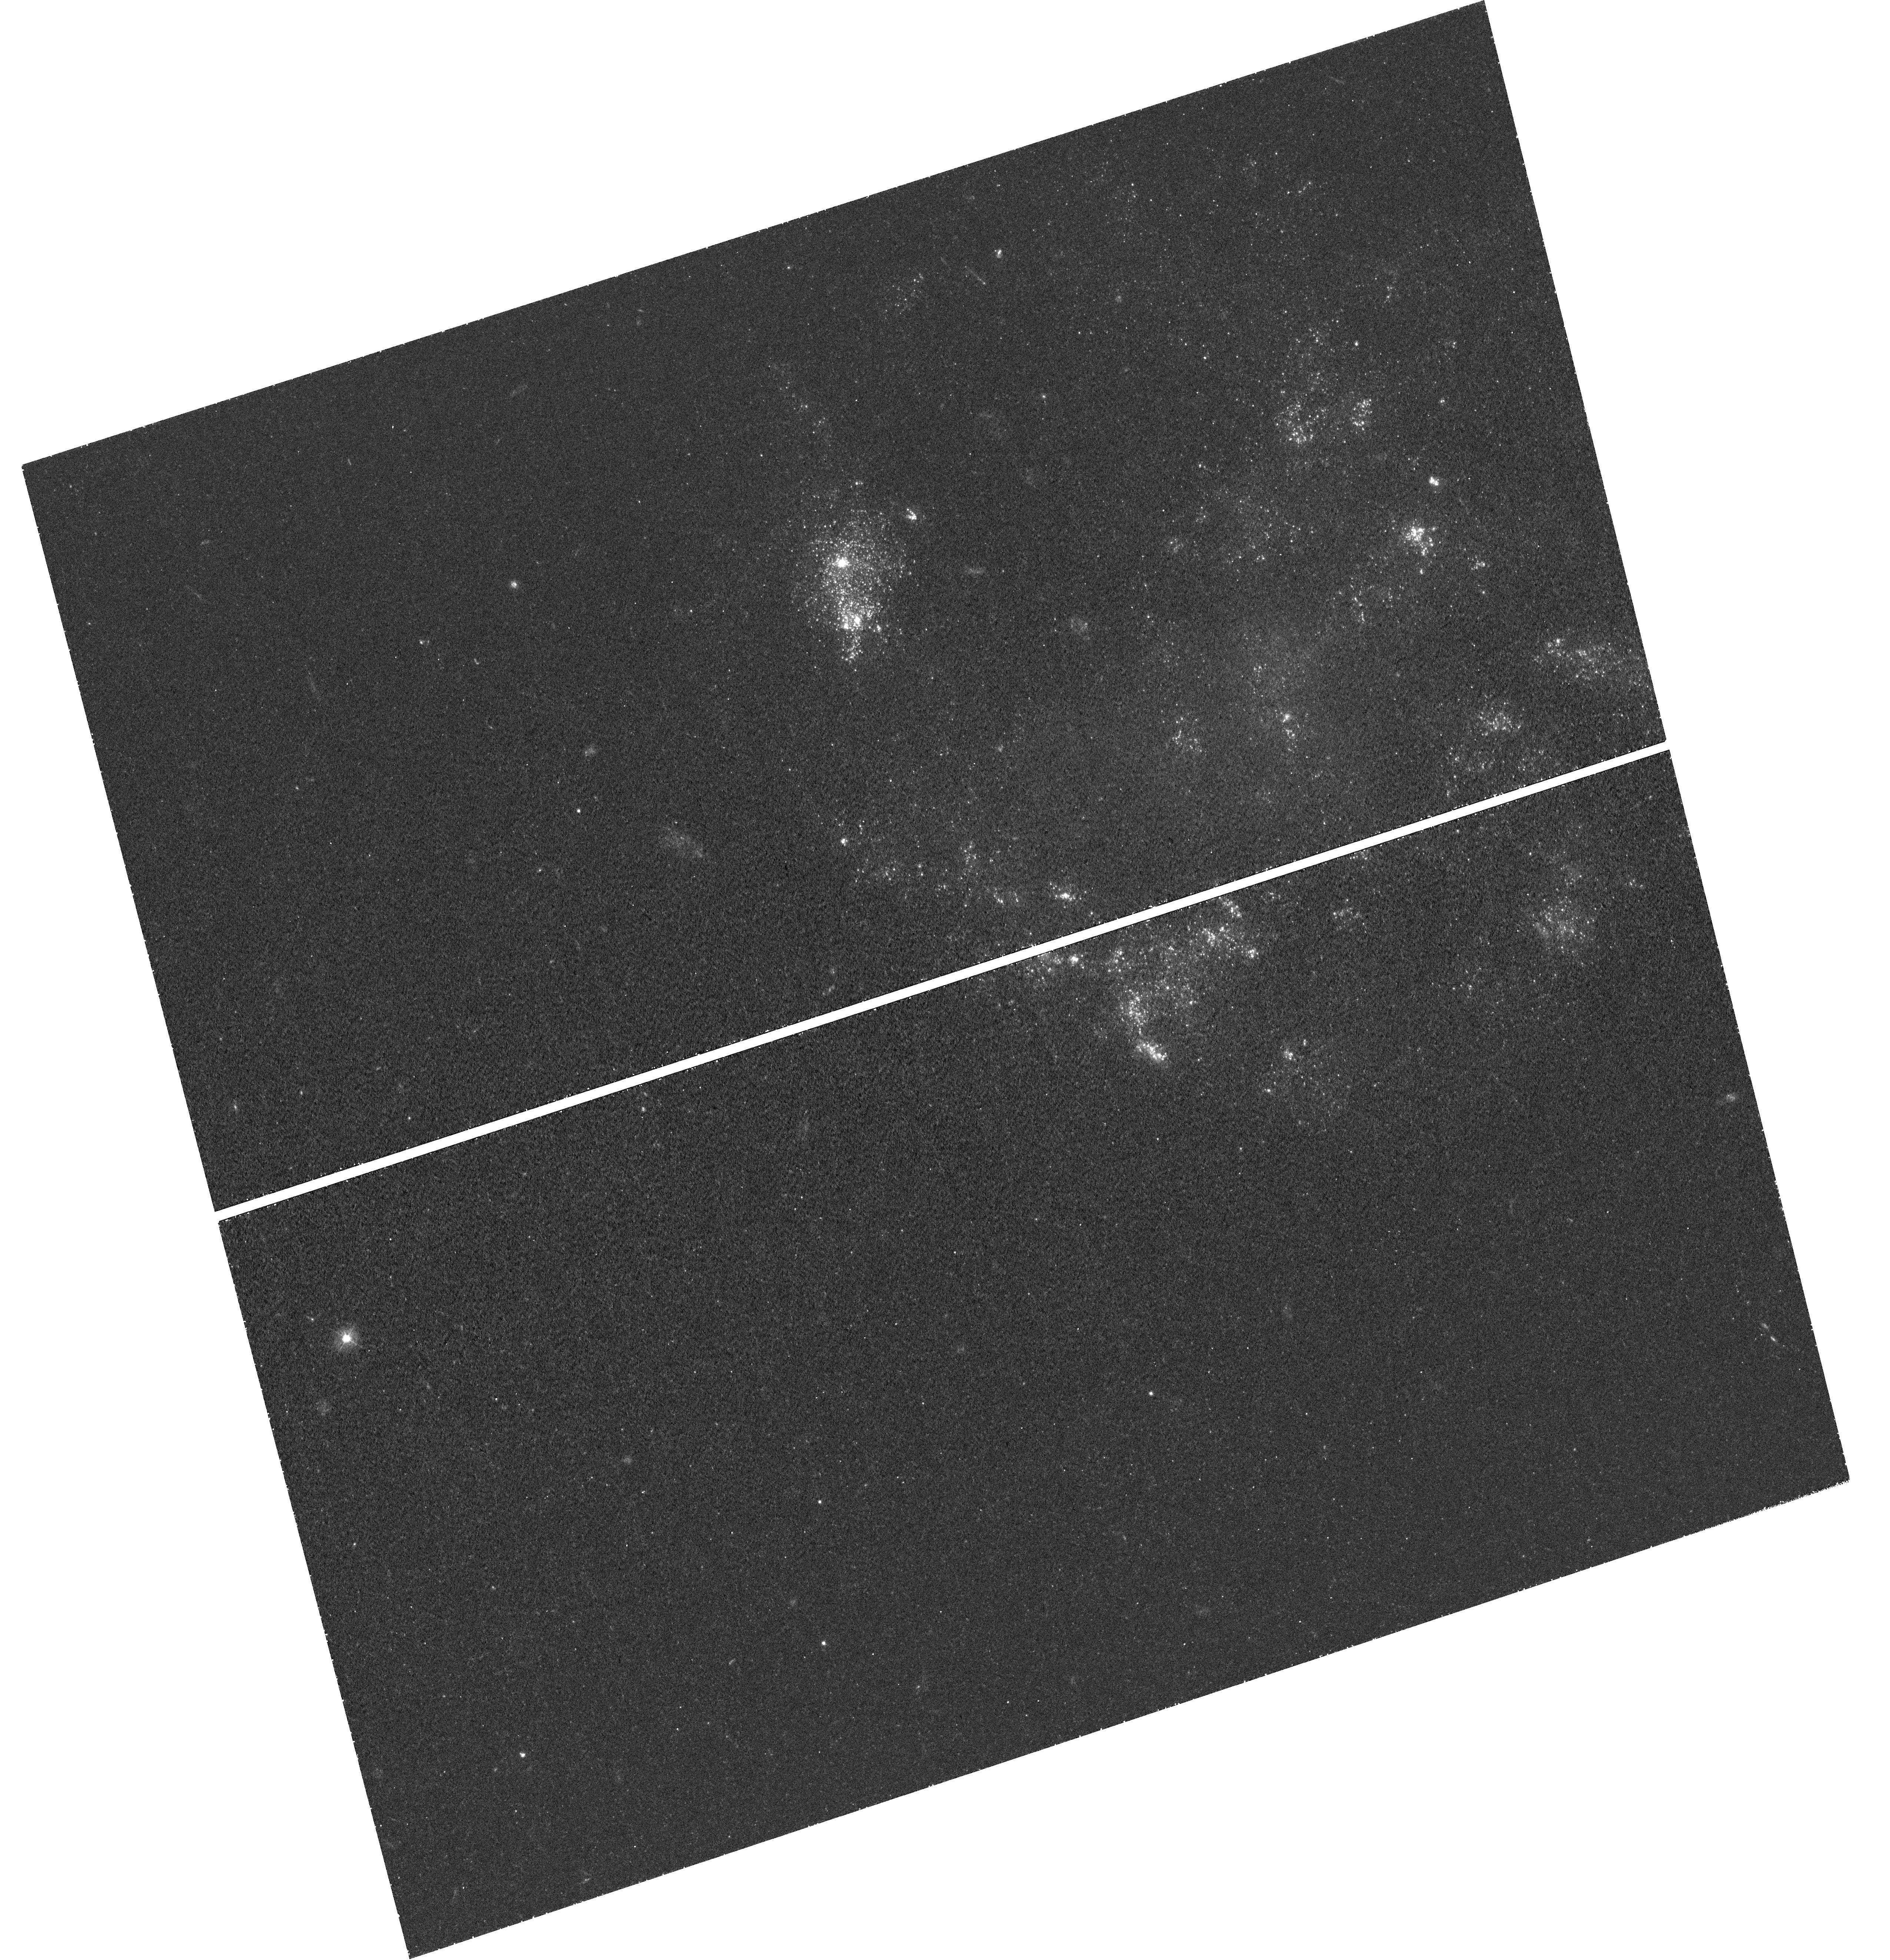
Target: SN-2008JB. Instrument: WFC3/UVIS. Filter: F336W. Exposure: 1.1 h. Observation ID: hst_12993_01_wfc3_uvis_f336w_ic0301

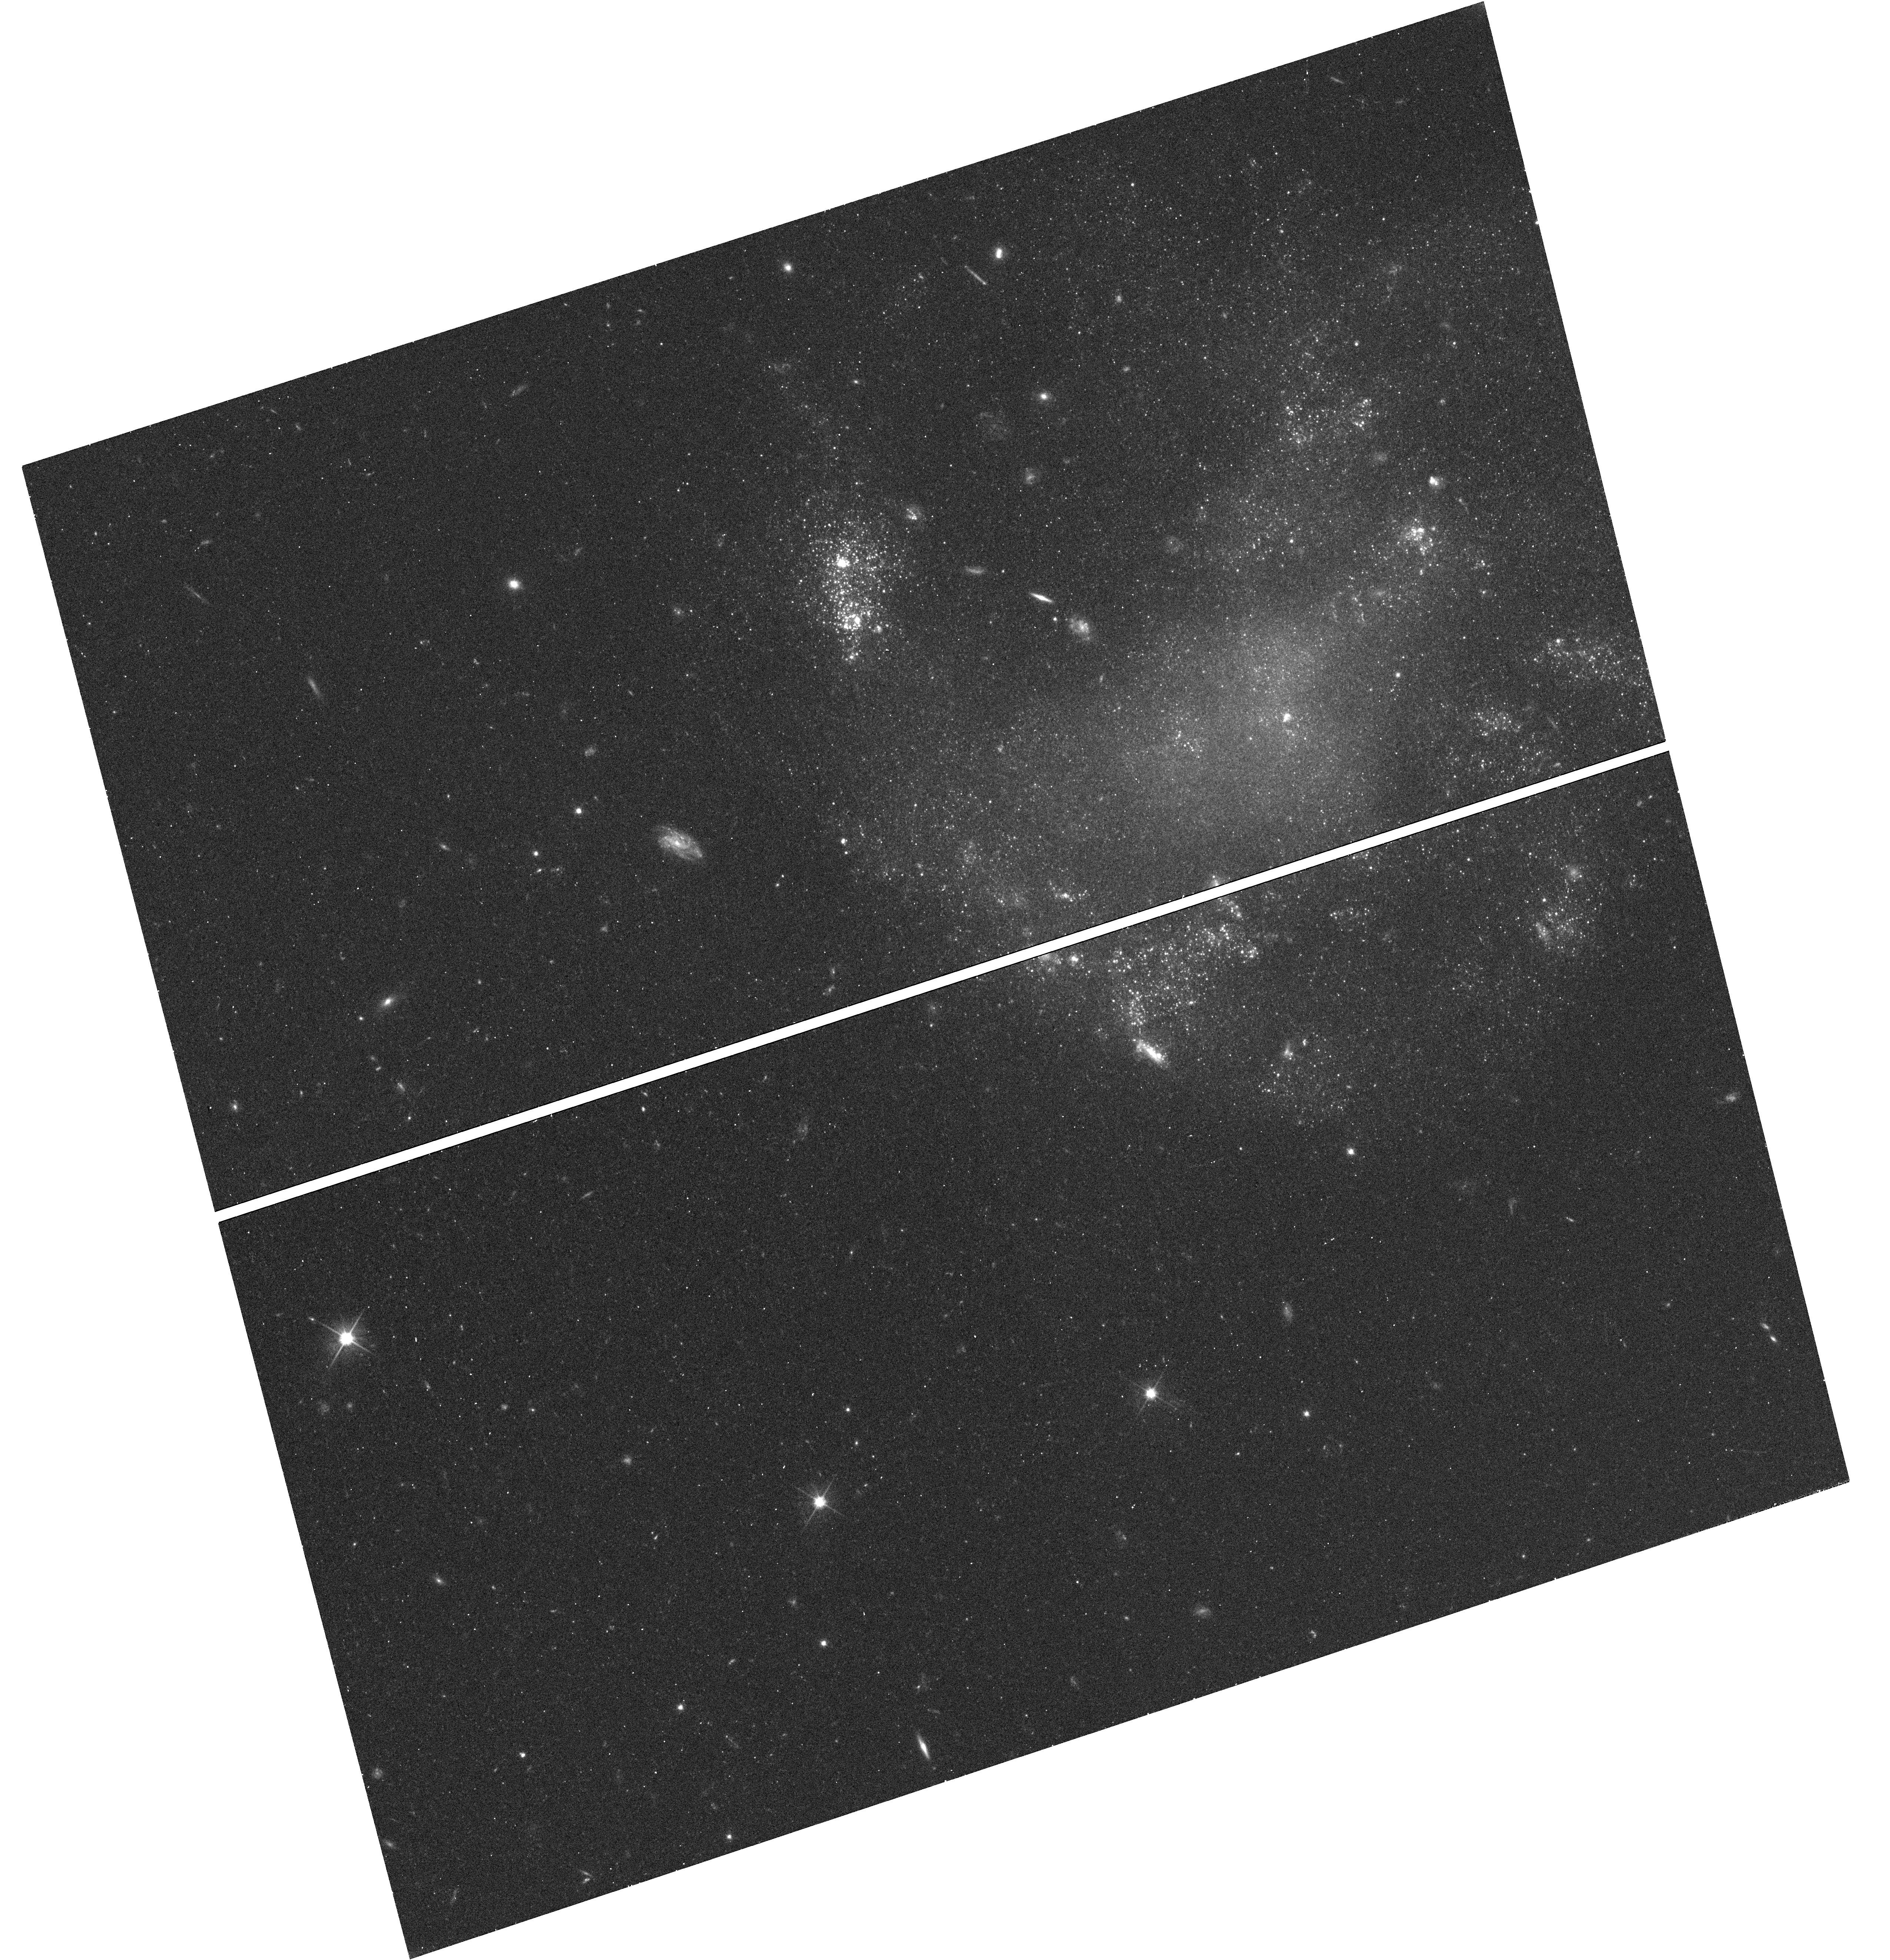
Target: SN-2008JB. Instrument: WFC3/UVIS. Filter: F606W. Exposure: 18 min. Observation ID: hst_12993_01_wfc3_uvis_f606w_ic0301

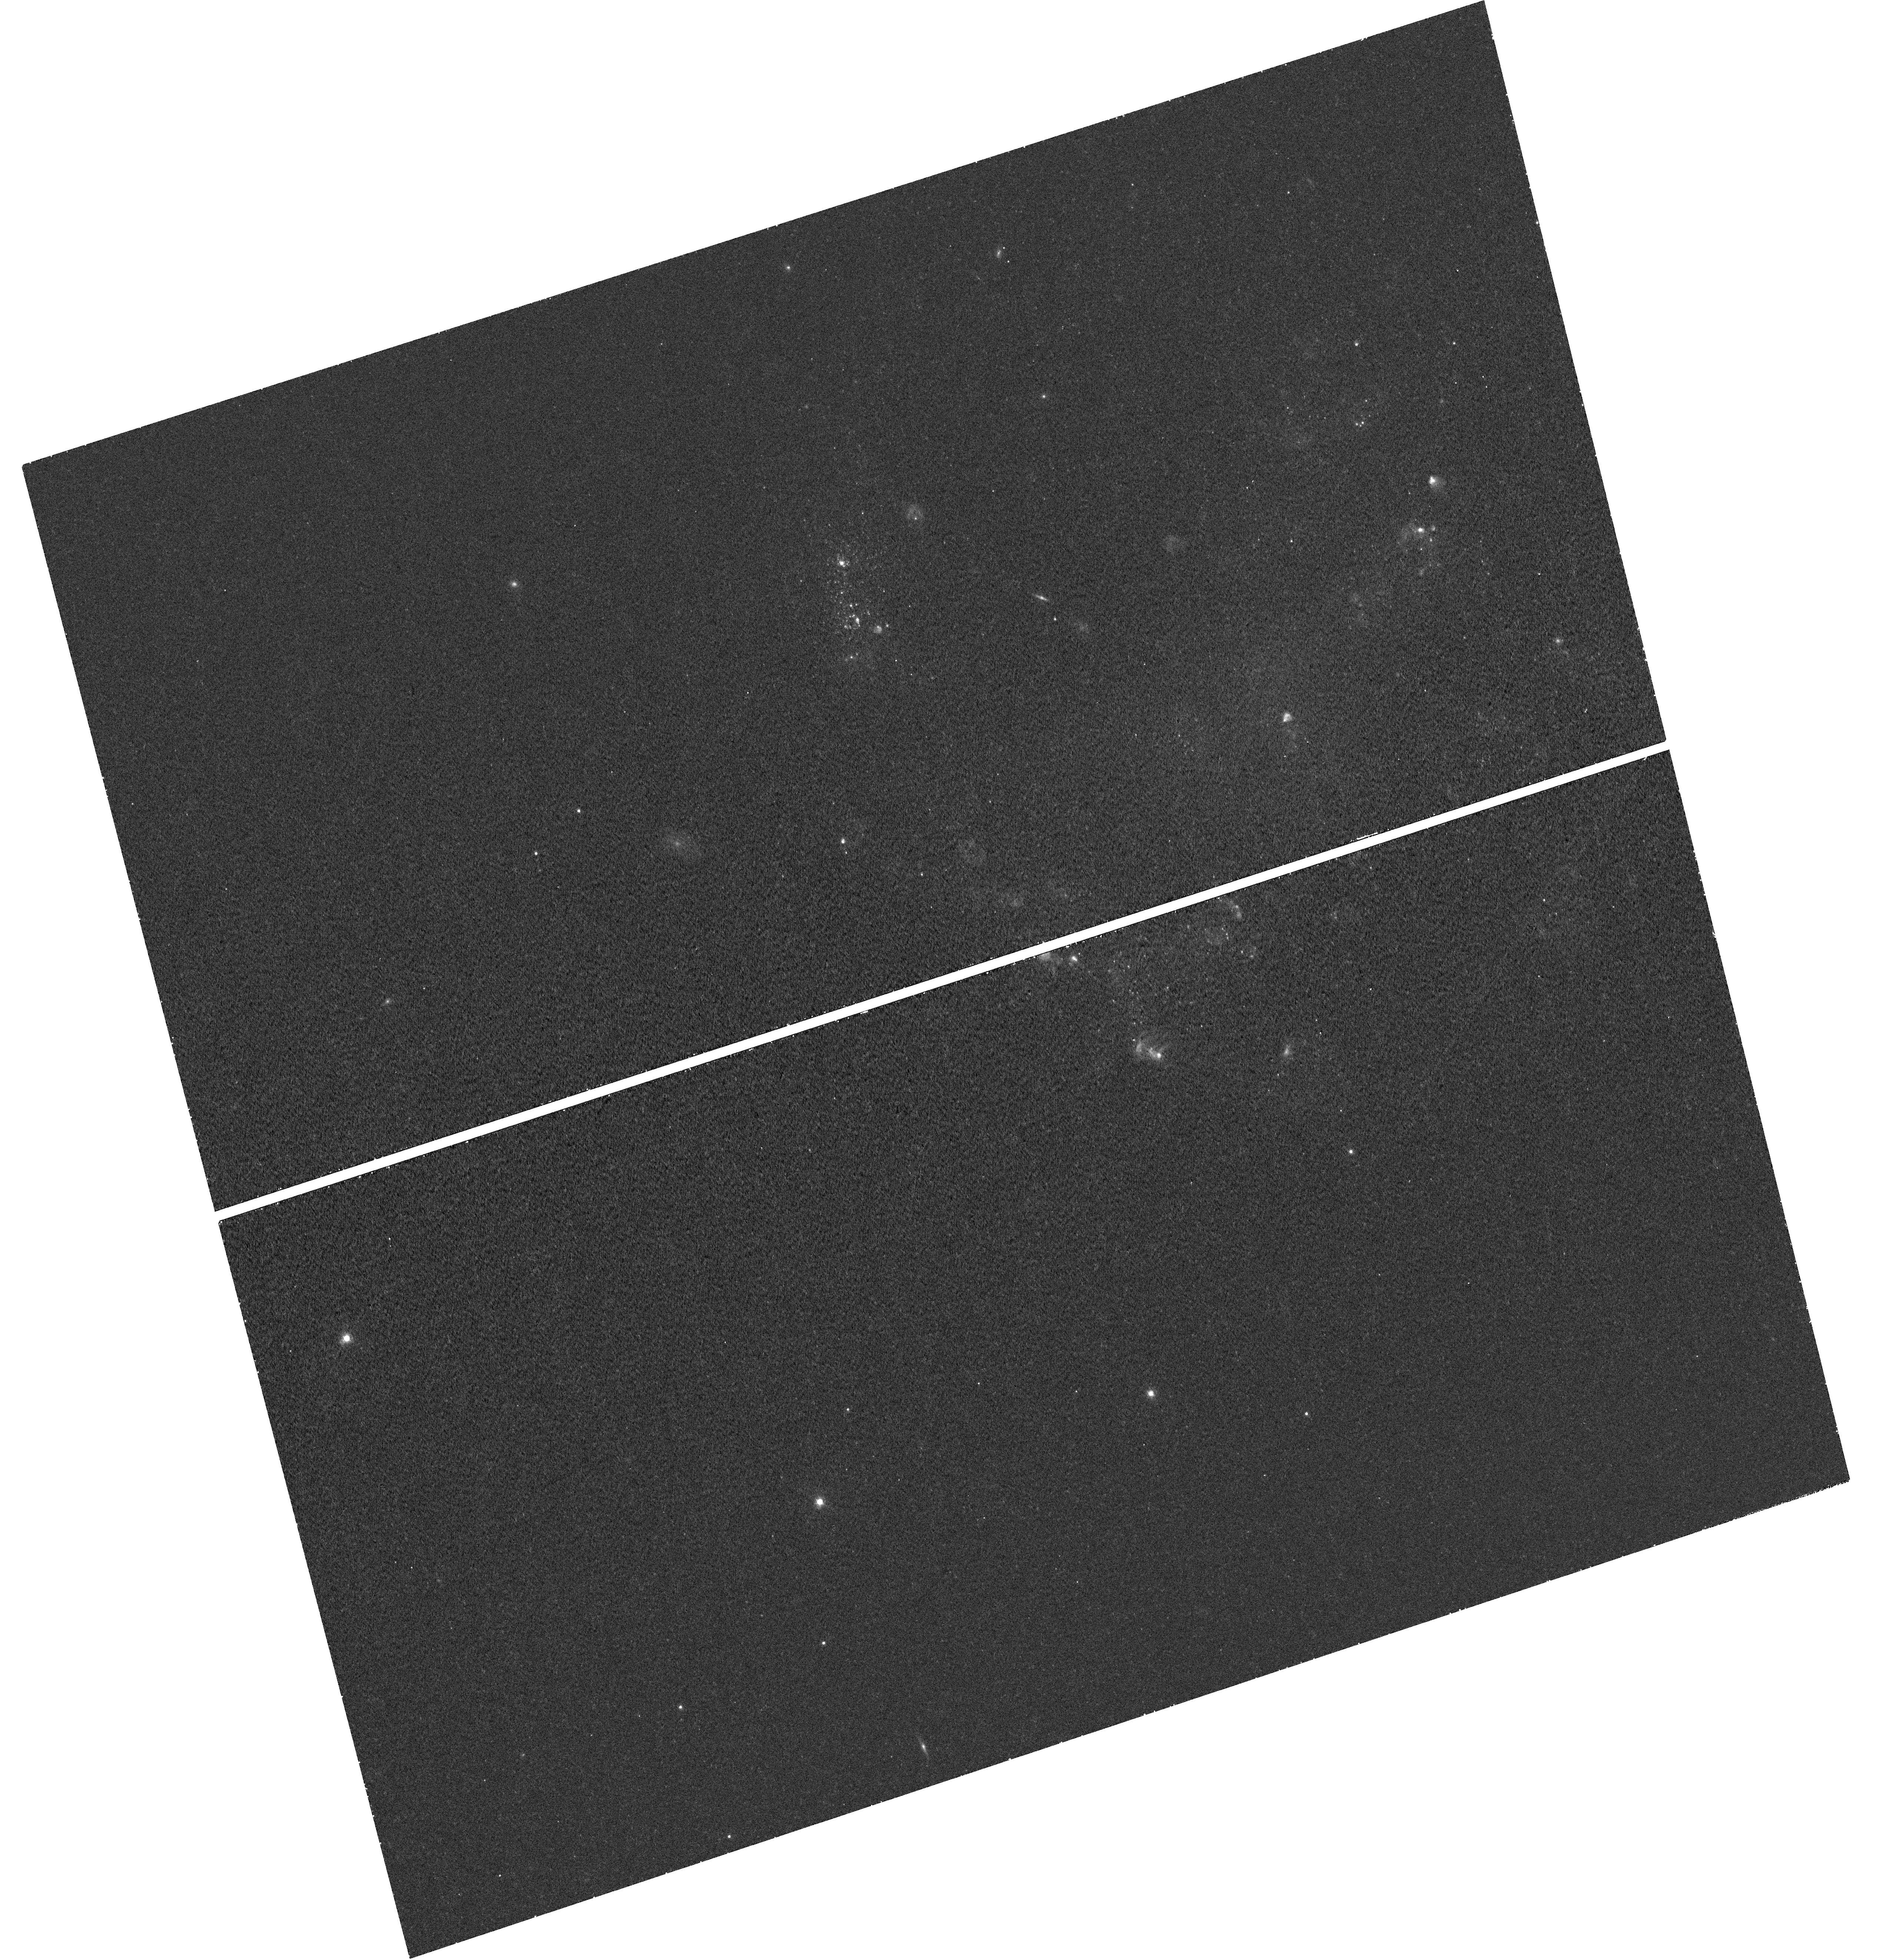
Target: SN-2008JB. Instrument: WFC3/UVIS. Filter: F657N. Exposure: 42 min. Observation ID: hst_12993_01_wfc3_uvis_f657n_ic0301

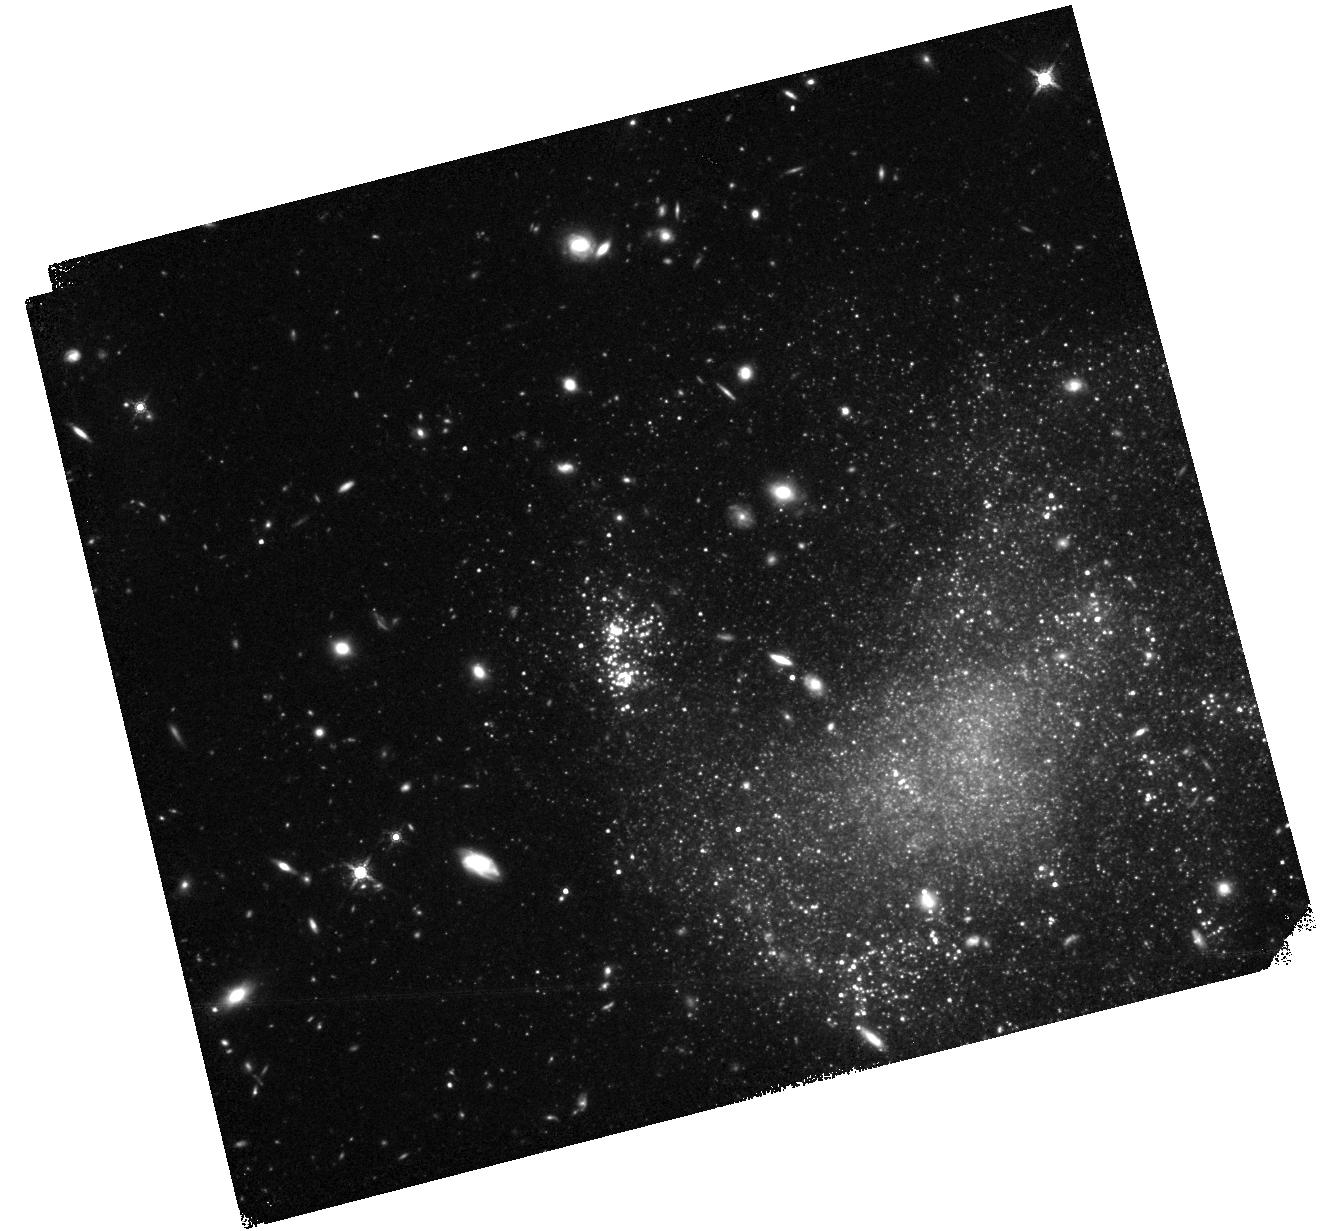
Target: SN-2008JB. Instrument: WFC3/IR. Filter: F160W. Exposure: 1.4 h. Observation ID: hst_12993_01_wfc3_ir_f160w_ic0301

The Stellar Environment of SN 2008jb: Resolving the Nature of the Progenitor (PI: Prieto, Jose Luis)

Type IIP supernovae, the most common kind of core-collapse supernova (ccSN) explosions, have been associated with the deaths of red-supergiant stars with main sequence masses M = 8-15 Msun, through the direct detection of several progenitors using HST. These studies have also shown a dearth of high-mass (40 > M > 15 Msun) SN progenitor stars when compared to local populations of supergiants. However, the sample of nearby ccSNe (< 20 Mpc) used for progenitor studies is highly biased to large spiral galaxies, limiting the range of physical properties (like metallicity) that affect stellar evolution. We propose to obtain deep multi-color images with WFC3 of the birthplace of SN 2008jb to study its resolved stellar environment and constrain the age and mass of its progenitor. This ccSN was discovered by a galaxy-unbiased survey in a low-metallicity, Magellanic-type dwarf irregular galaxy at 10 Mpc. The photometric light curve properties of the event were consistent with normal Type IIP SNe; however, the explosion occurred within a large star-forming region. The approximate age of this region of ~9 Myr is more consistent with the young age and high-mass estimated for the progenitor of SN 1987A in the LMC, than with any nearby Type IIP SN. The deep optical and near-IR HST data will allow us to detect massive stars in the environment of SN 2008fb and accurately constrain the ages of the stellar populations using well-calibrated stellar evolution and population synthesis models. These data will also allow us to constrain the late-time SN energetics, dust formation in the SN ejecta or circumstellar medium, and stellar feedback from massive stars and SNe in the star-forming region.